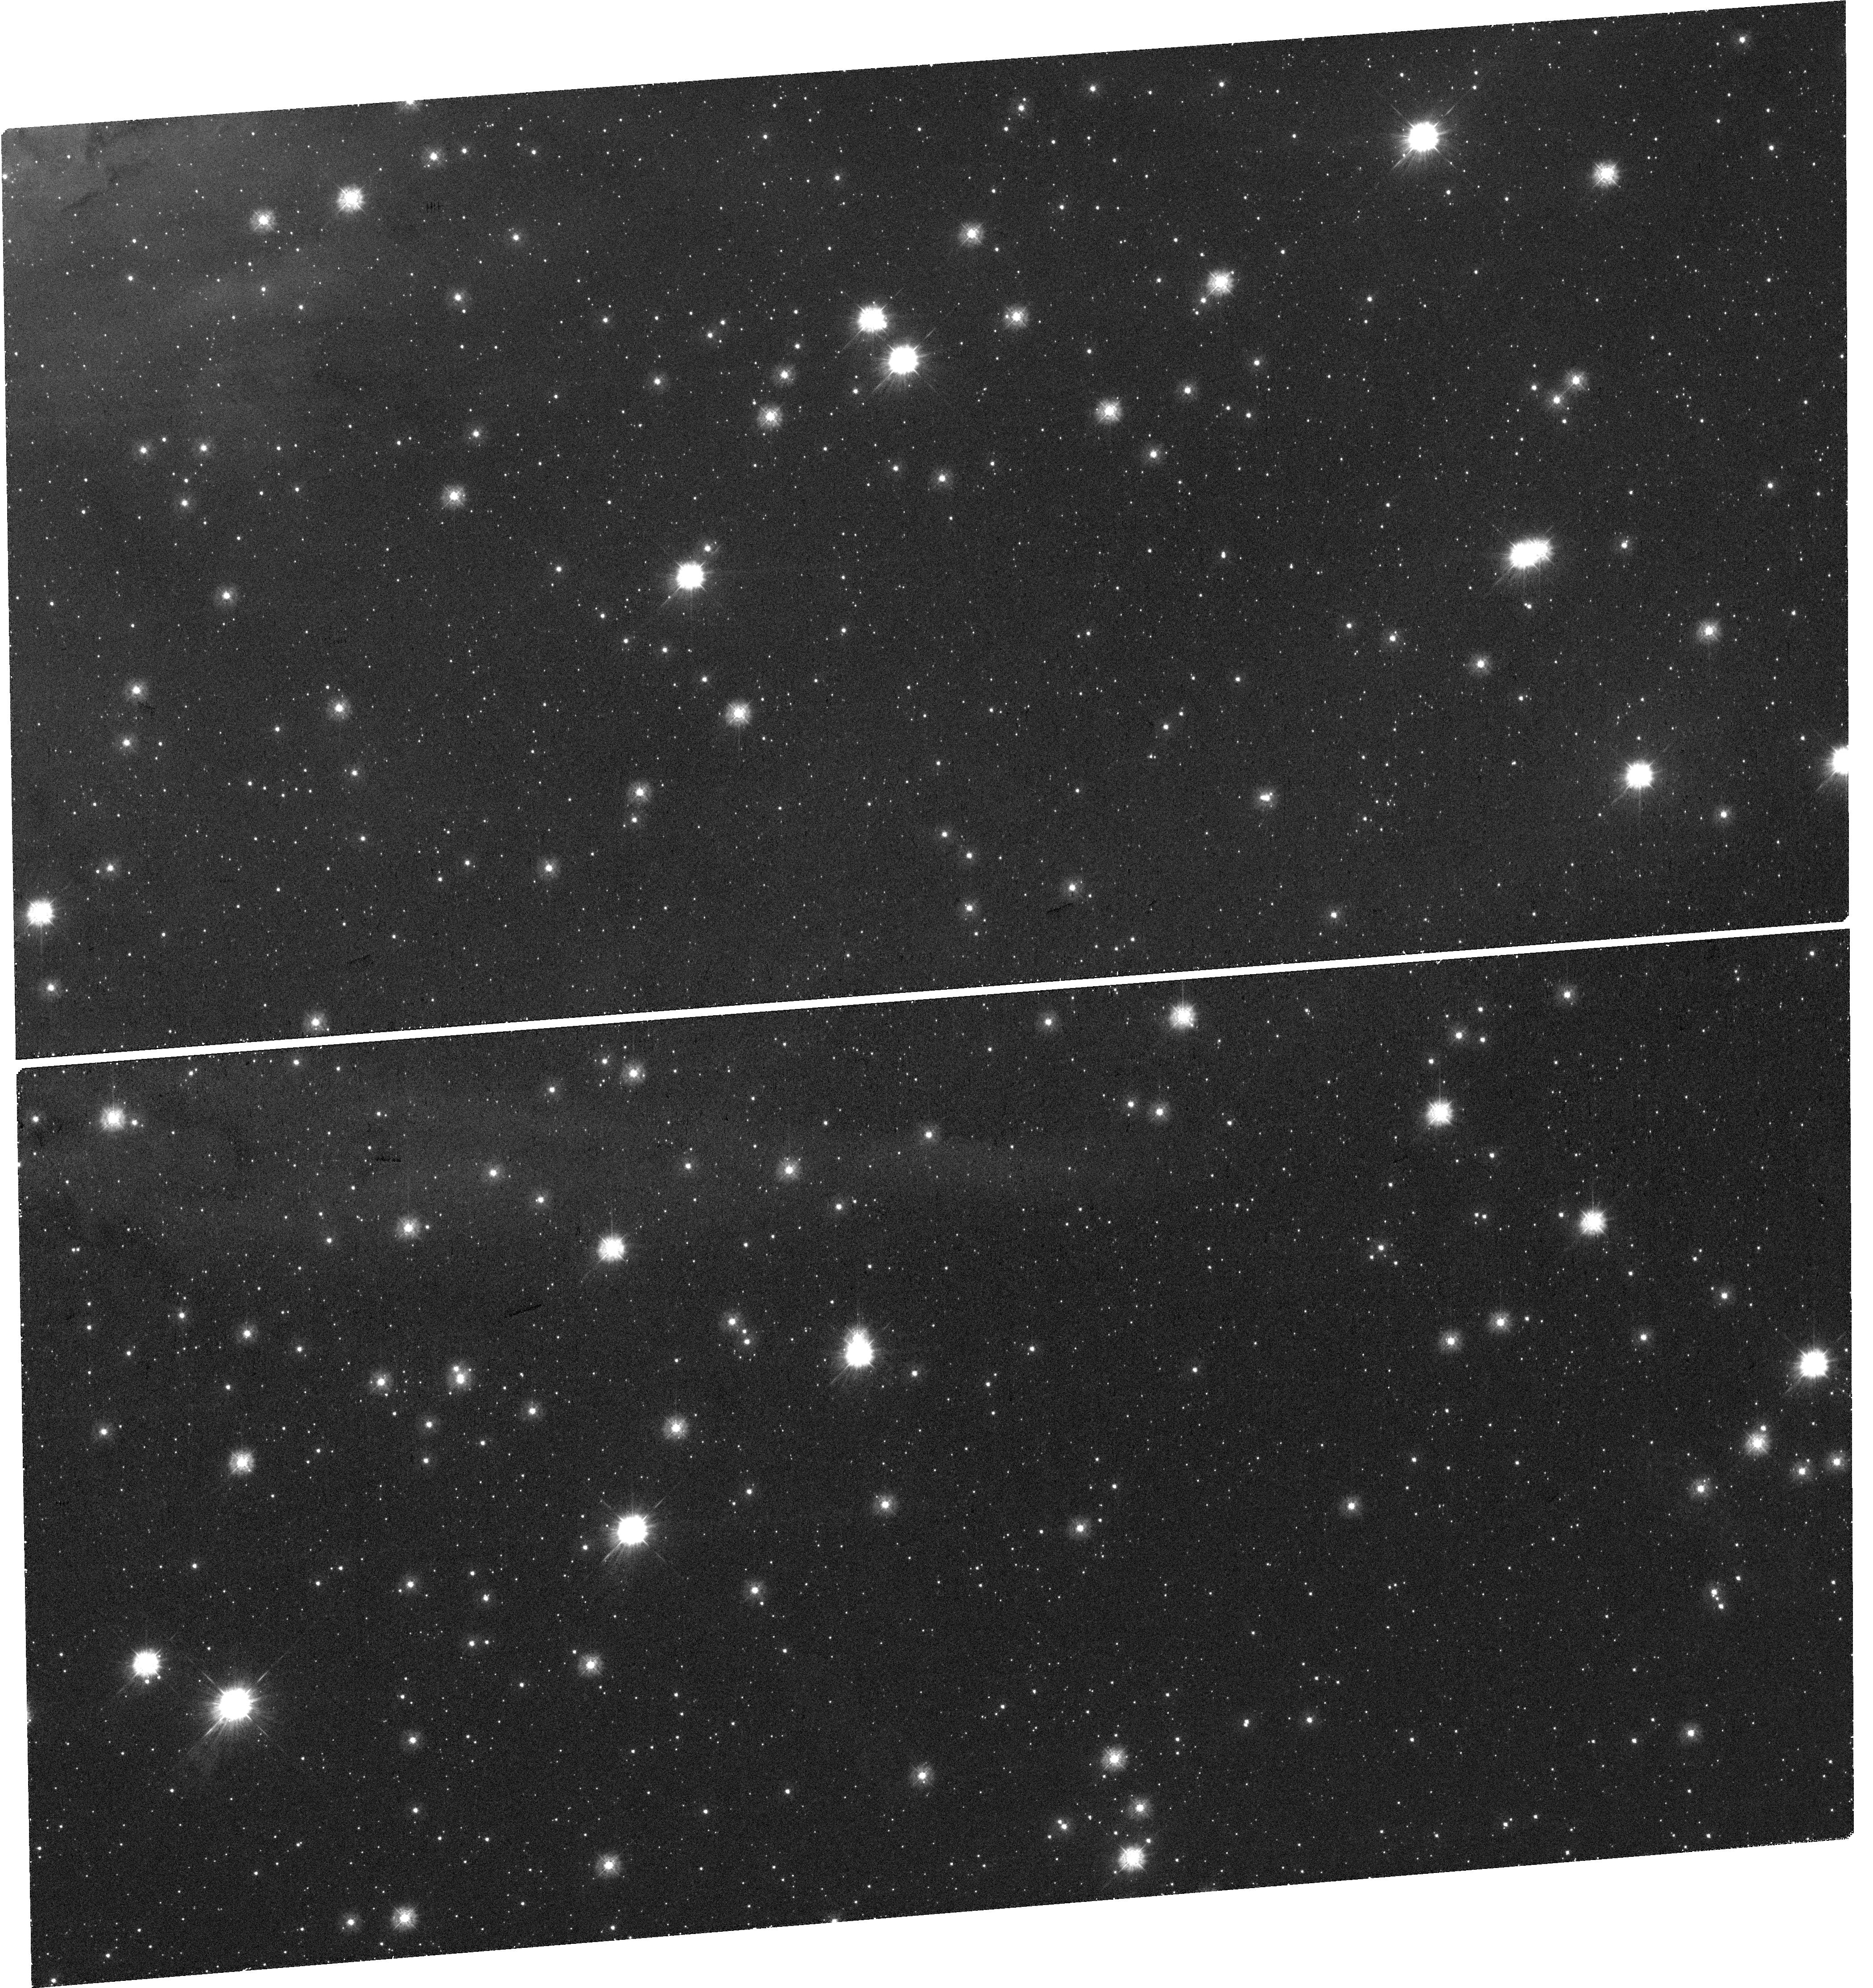
Target: NGC-346-3. Instrument: WFC3/UVIS. Filter: F275W. Exposure: 36 min. Observation ID: hst_17118_03_wfc3_uvis_f275w_if1h03

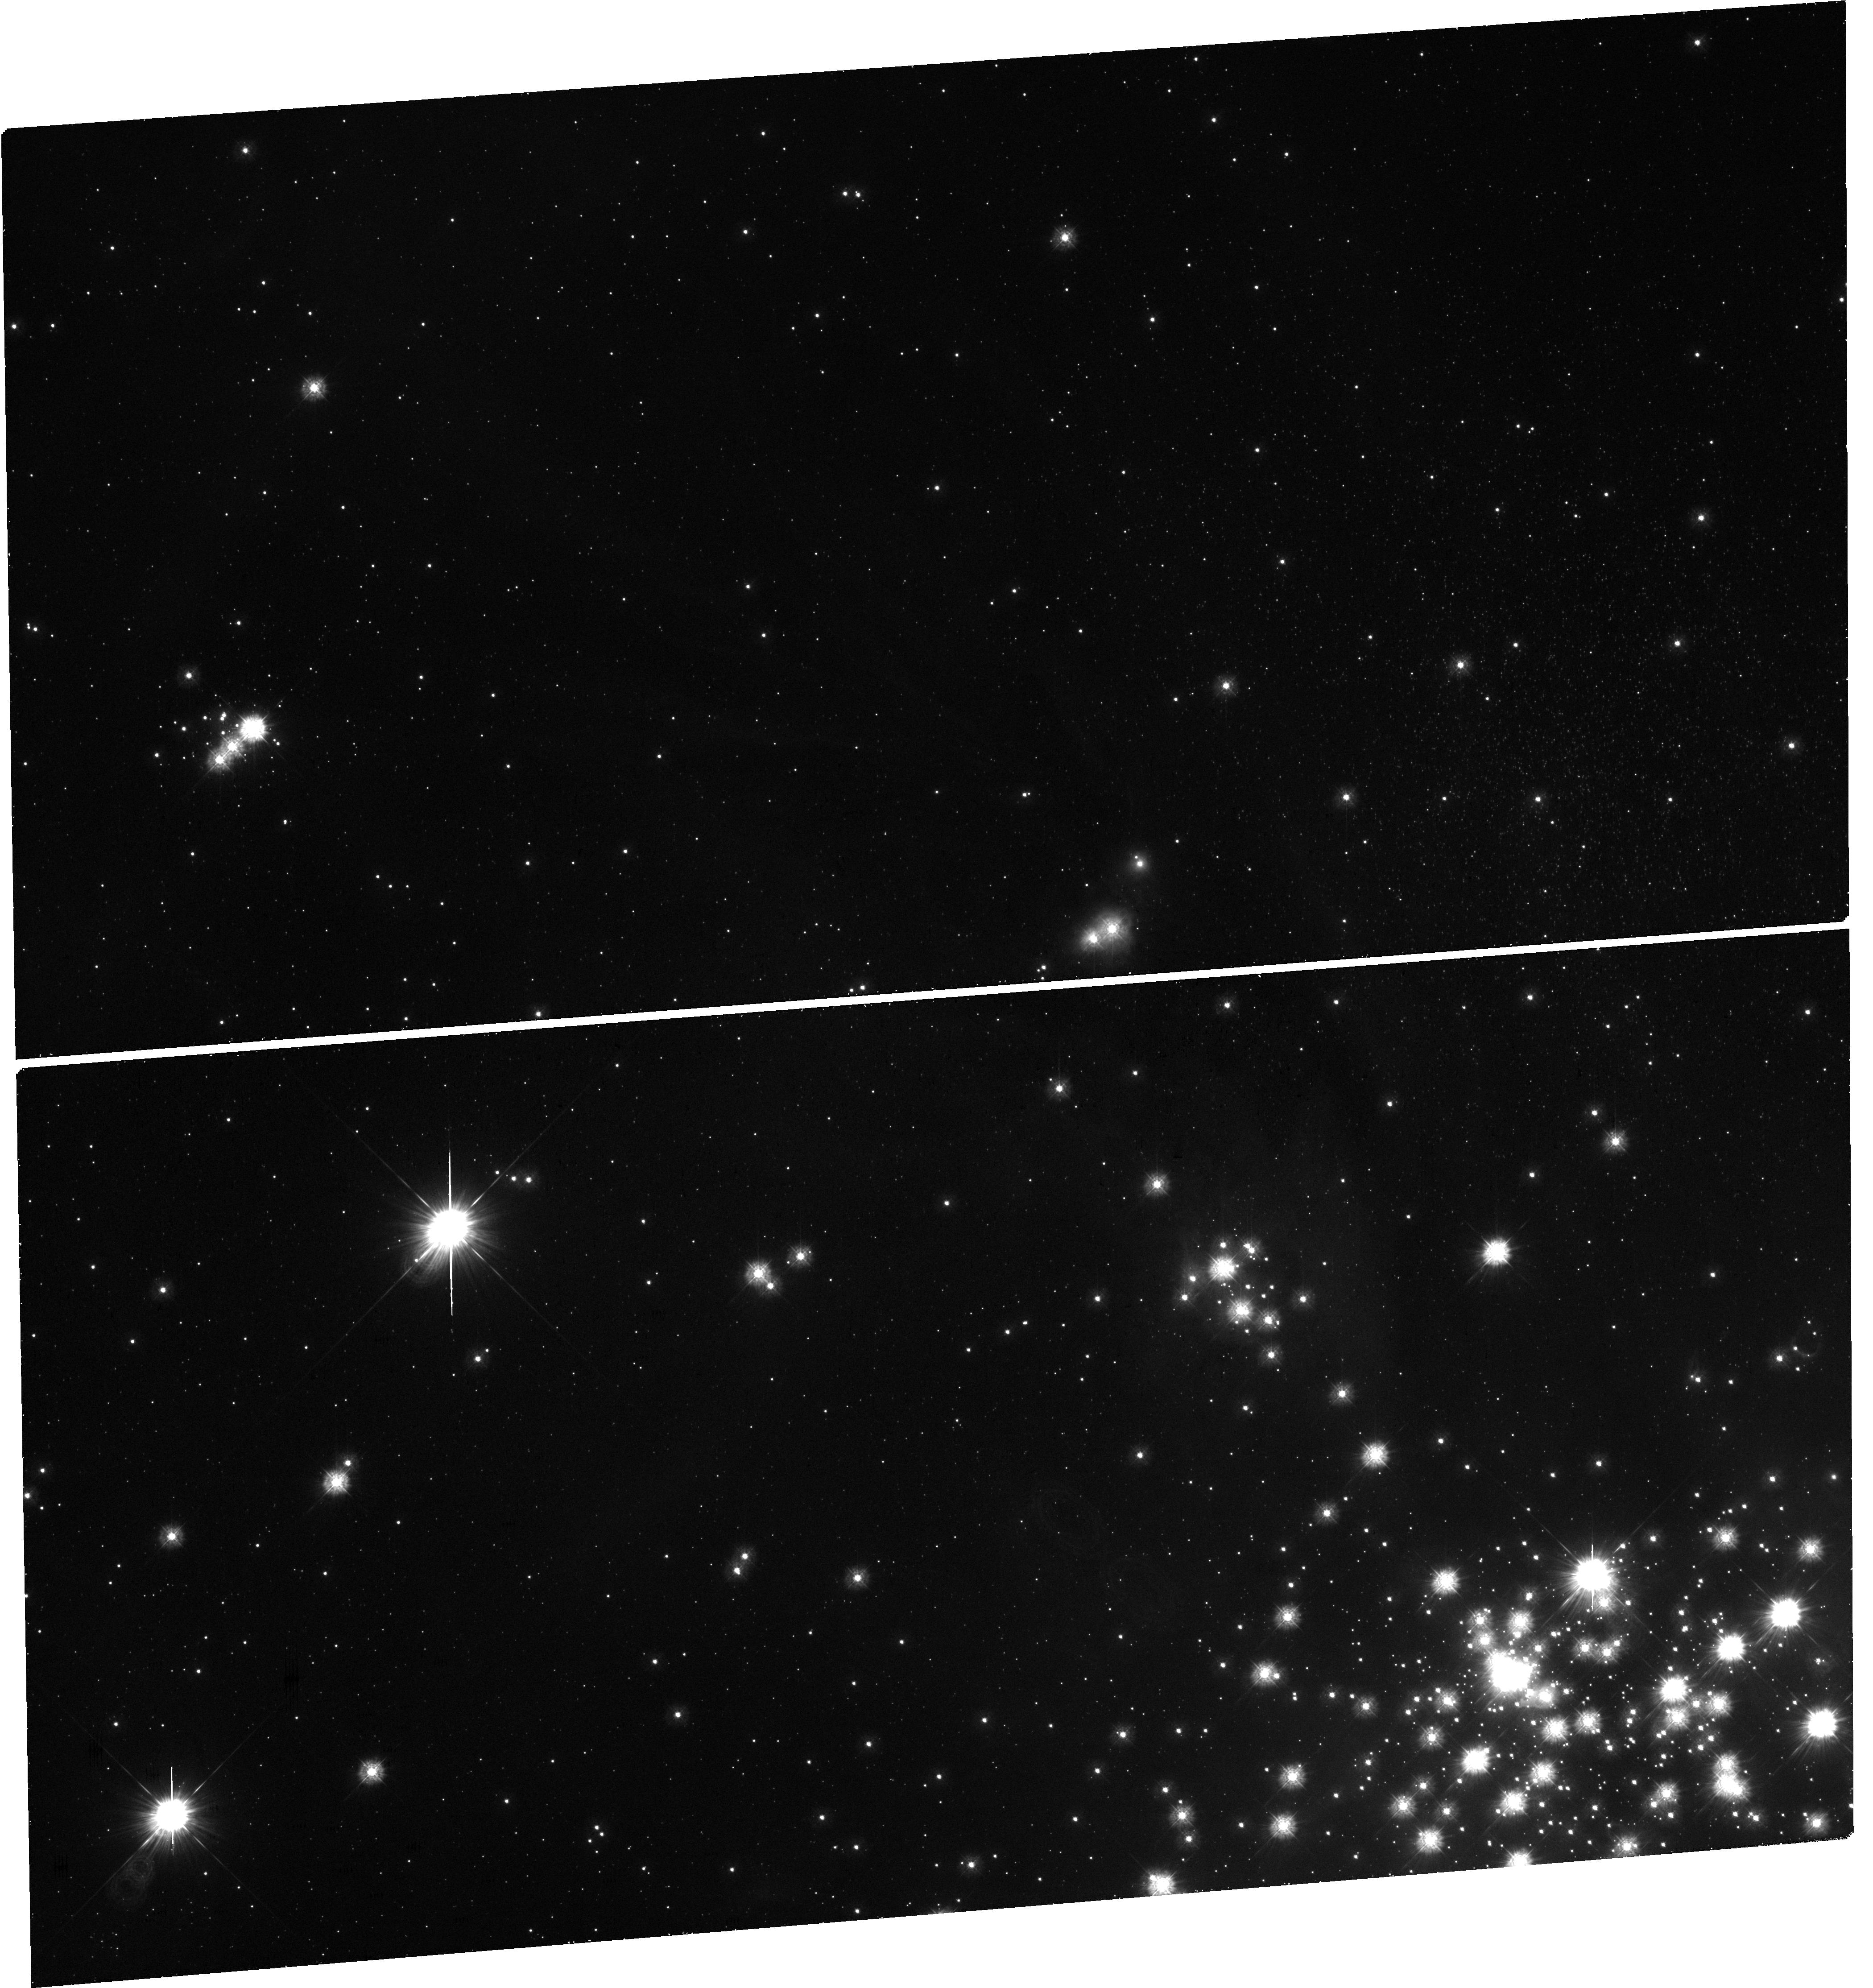
Target: NGC-346-1. Instrument: WFC3/UVIS. Filter: F275W. Exposure: 36 min. Observation ID: hst_17118_01_wfc3_uvis_f275w_if1h01

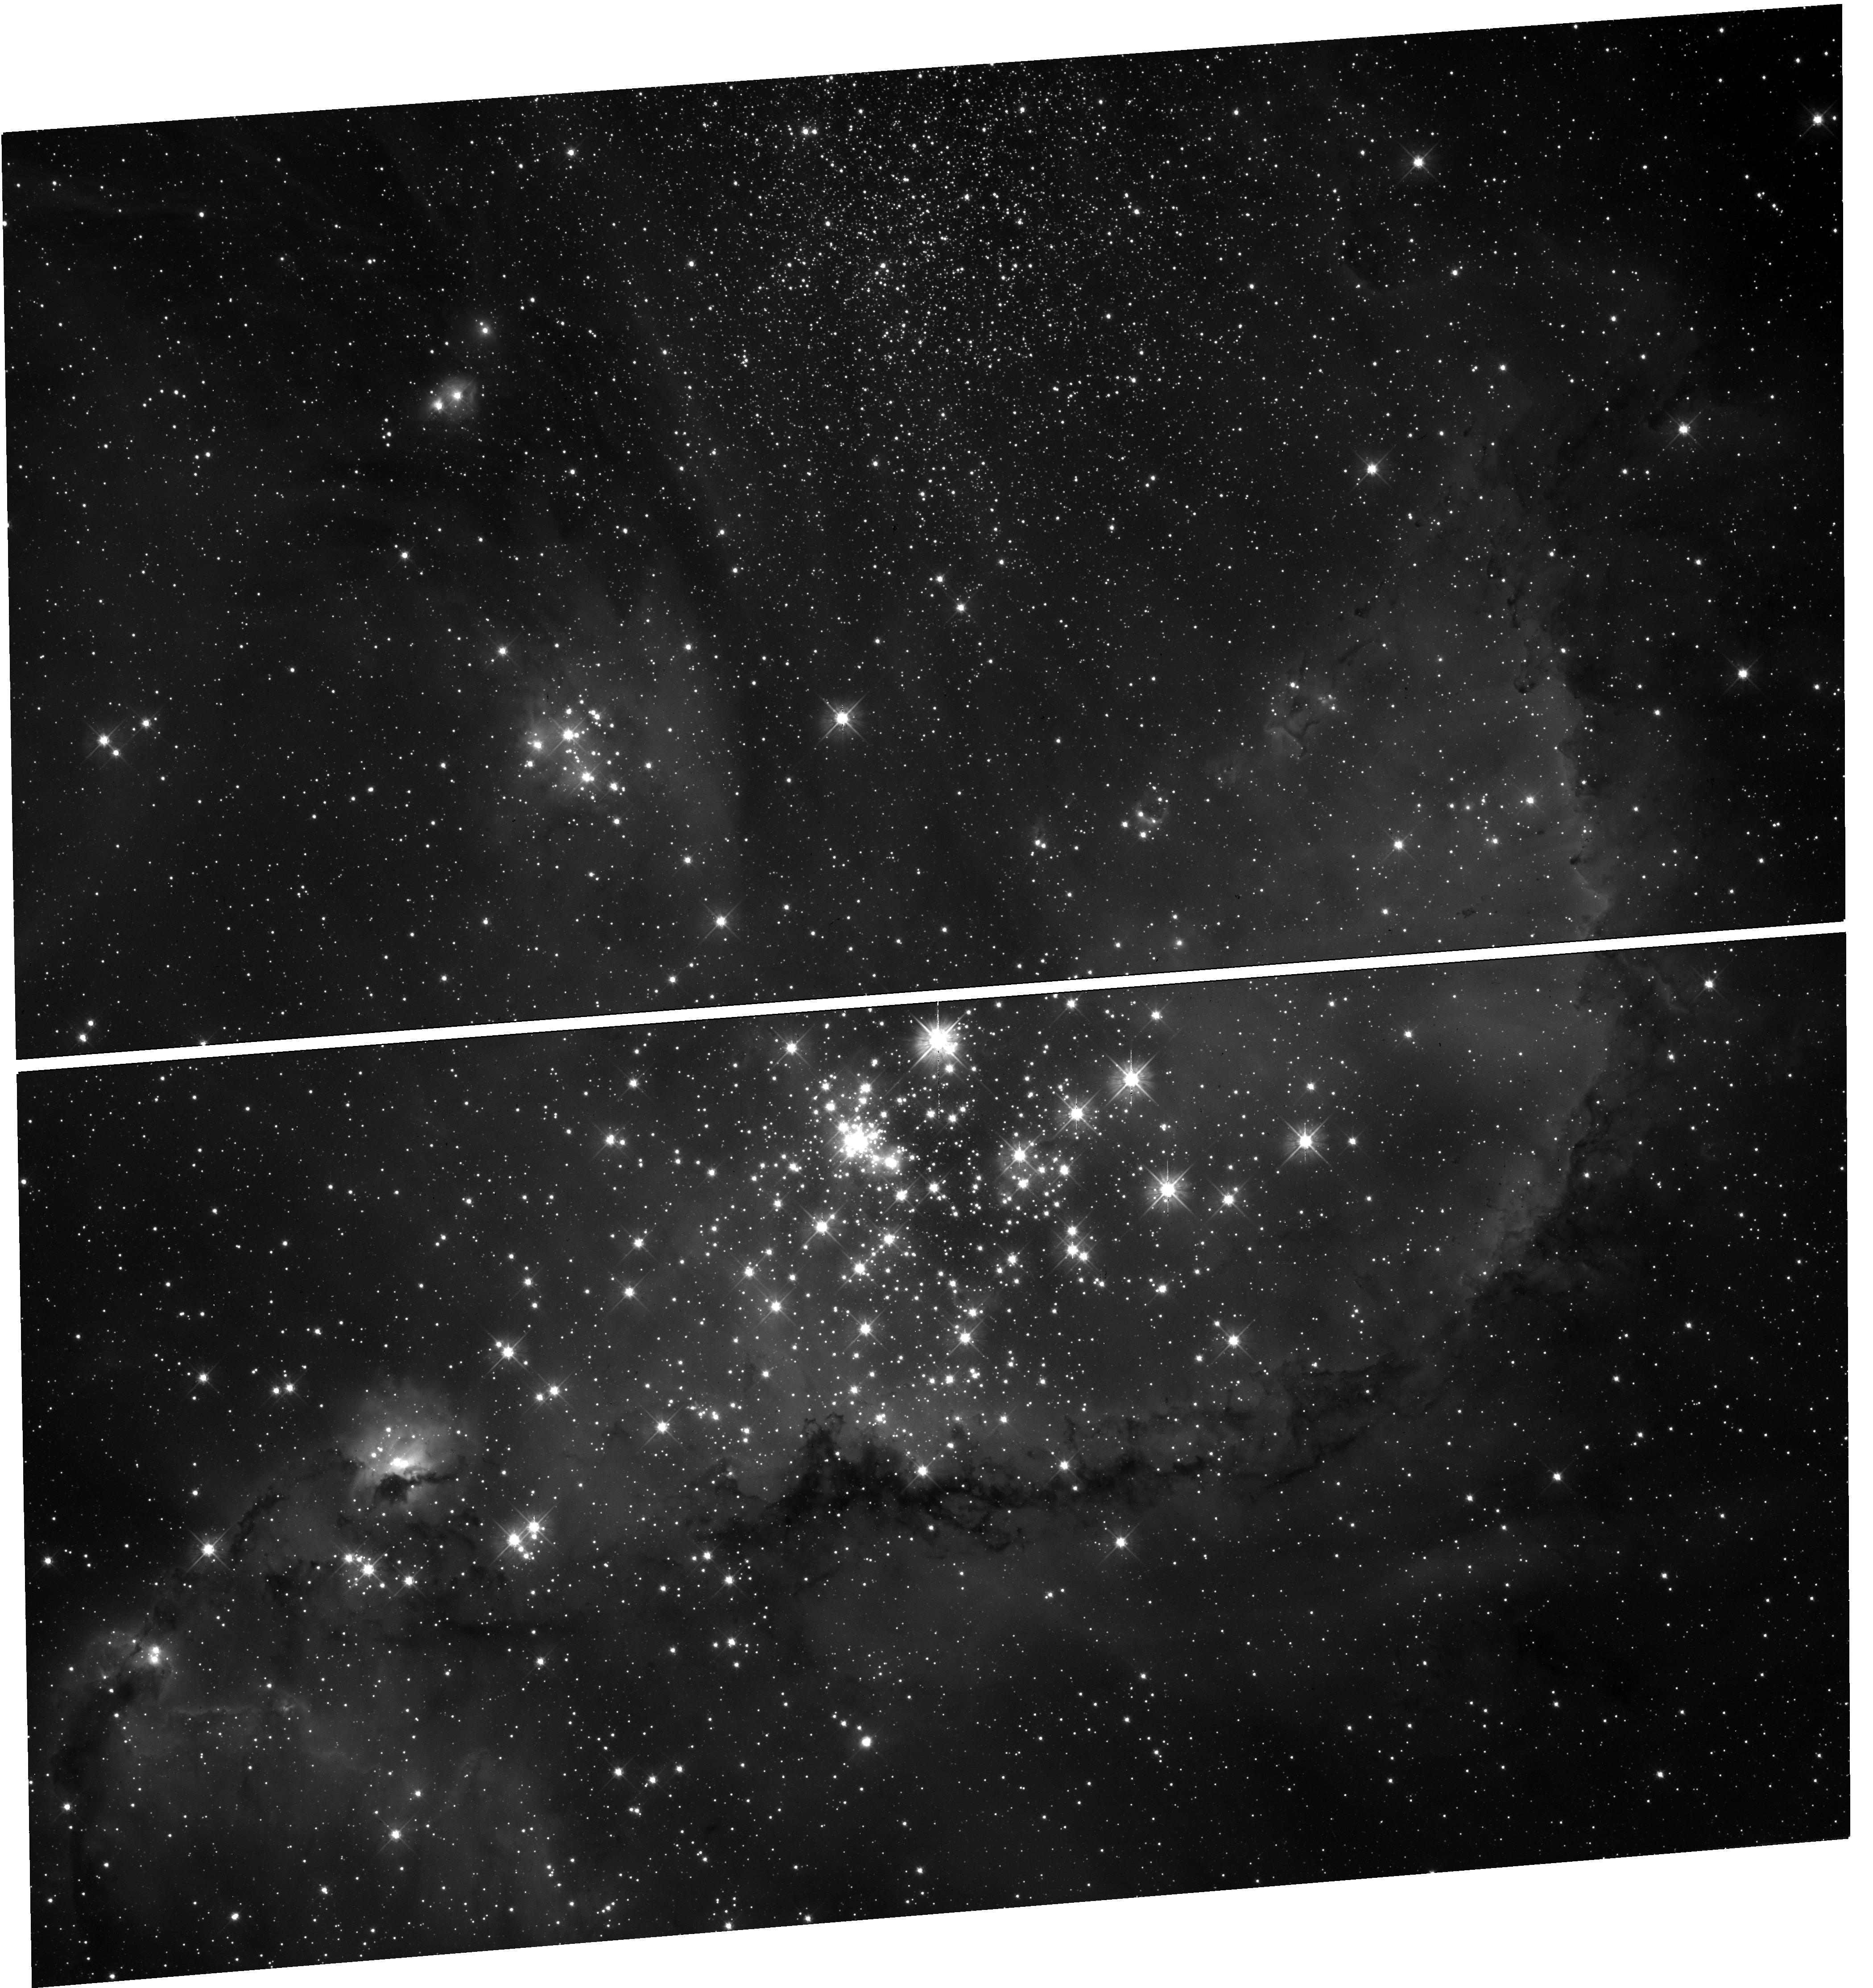
Target: NGC-346-2. Instrument: WFC3/UVIS. Filter: F475W. Exposure: 20 min. Observation ID: hst_17118_02_wfc3_uvis_f475w_if1h02

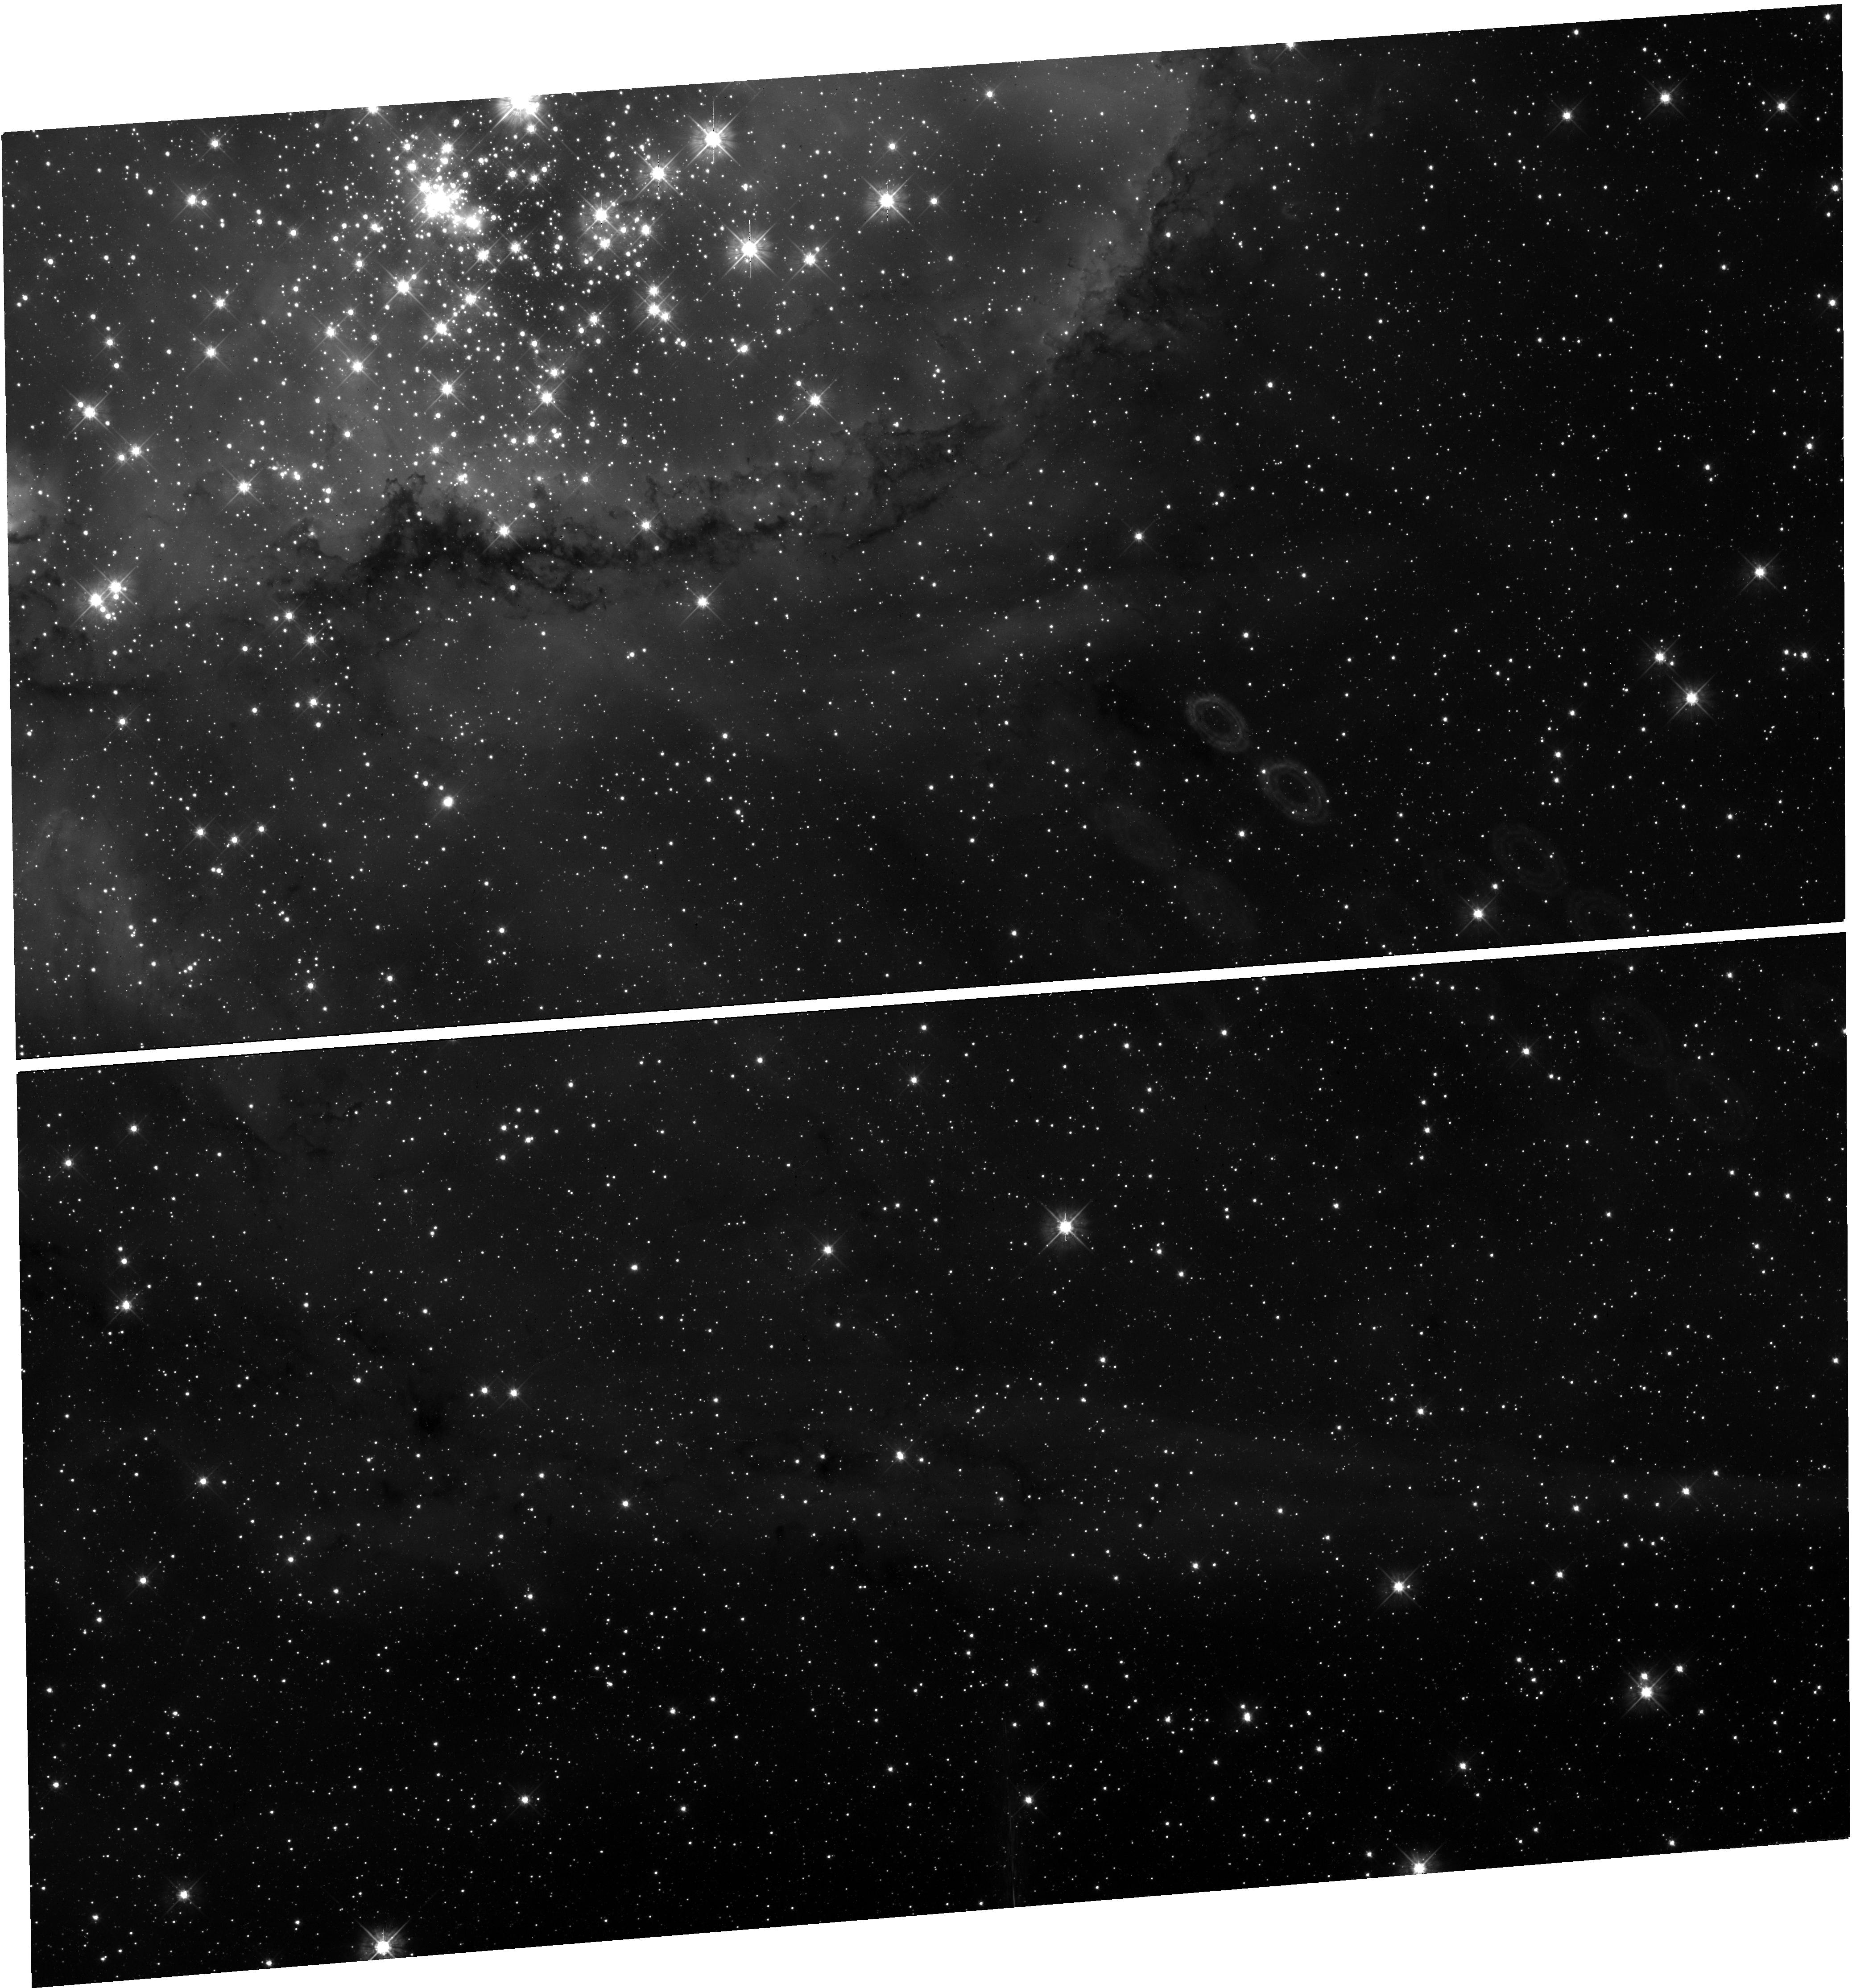
Target: NGC-346-4. Instrument: WFC3/UVIS. Filter: F475W. Exposure: 20 min. Observation ID: hst_17118_04_wfc3_uvis_f475w_if1h04

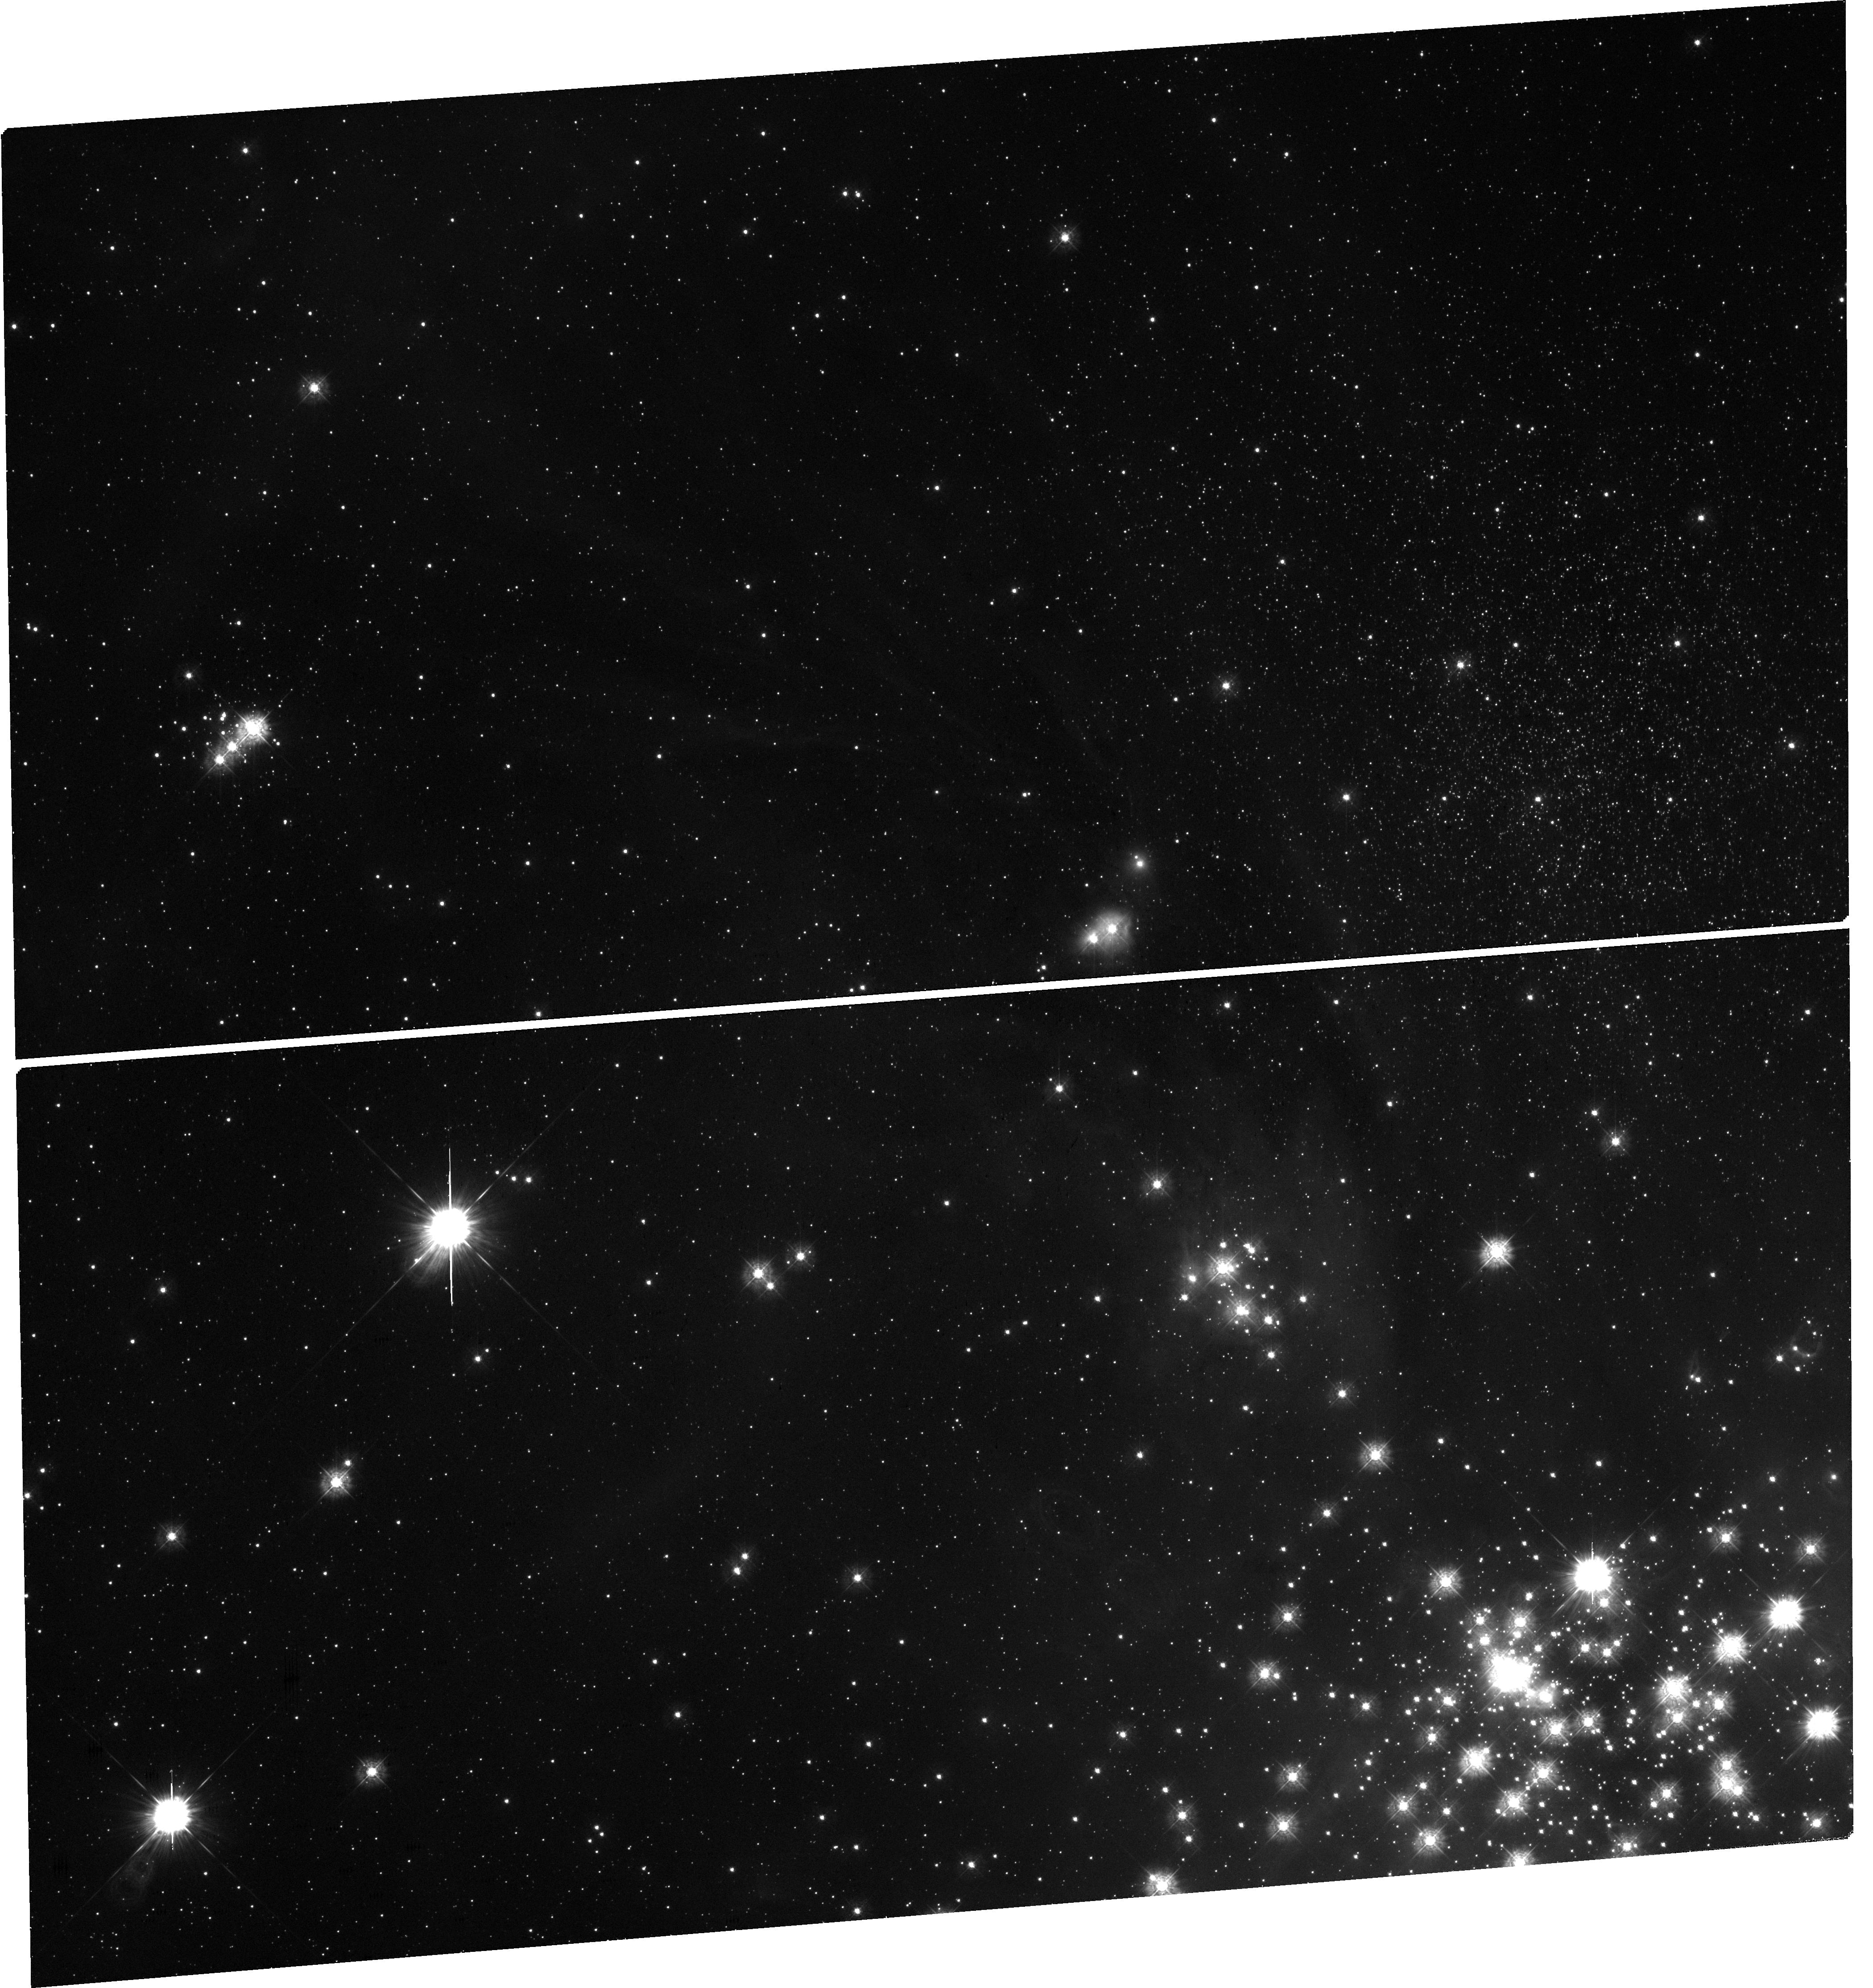
Target: NGC-346-1. Instrument: WFC3/UVIS. Filter: F336W. Exposure: 23 min. Observation ID: hst_17118_01_wfc3_uvis_f336w_if1h01

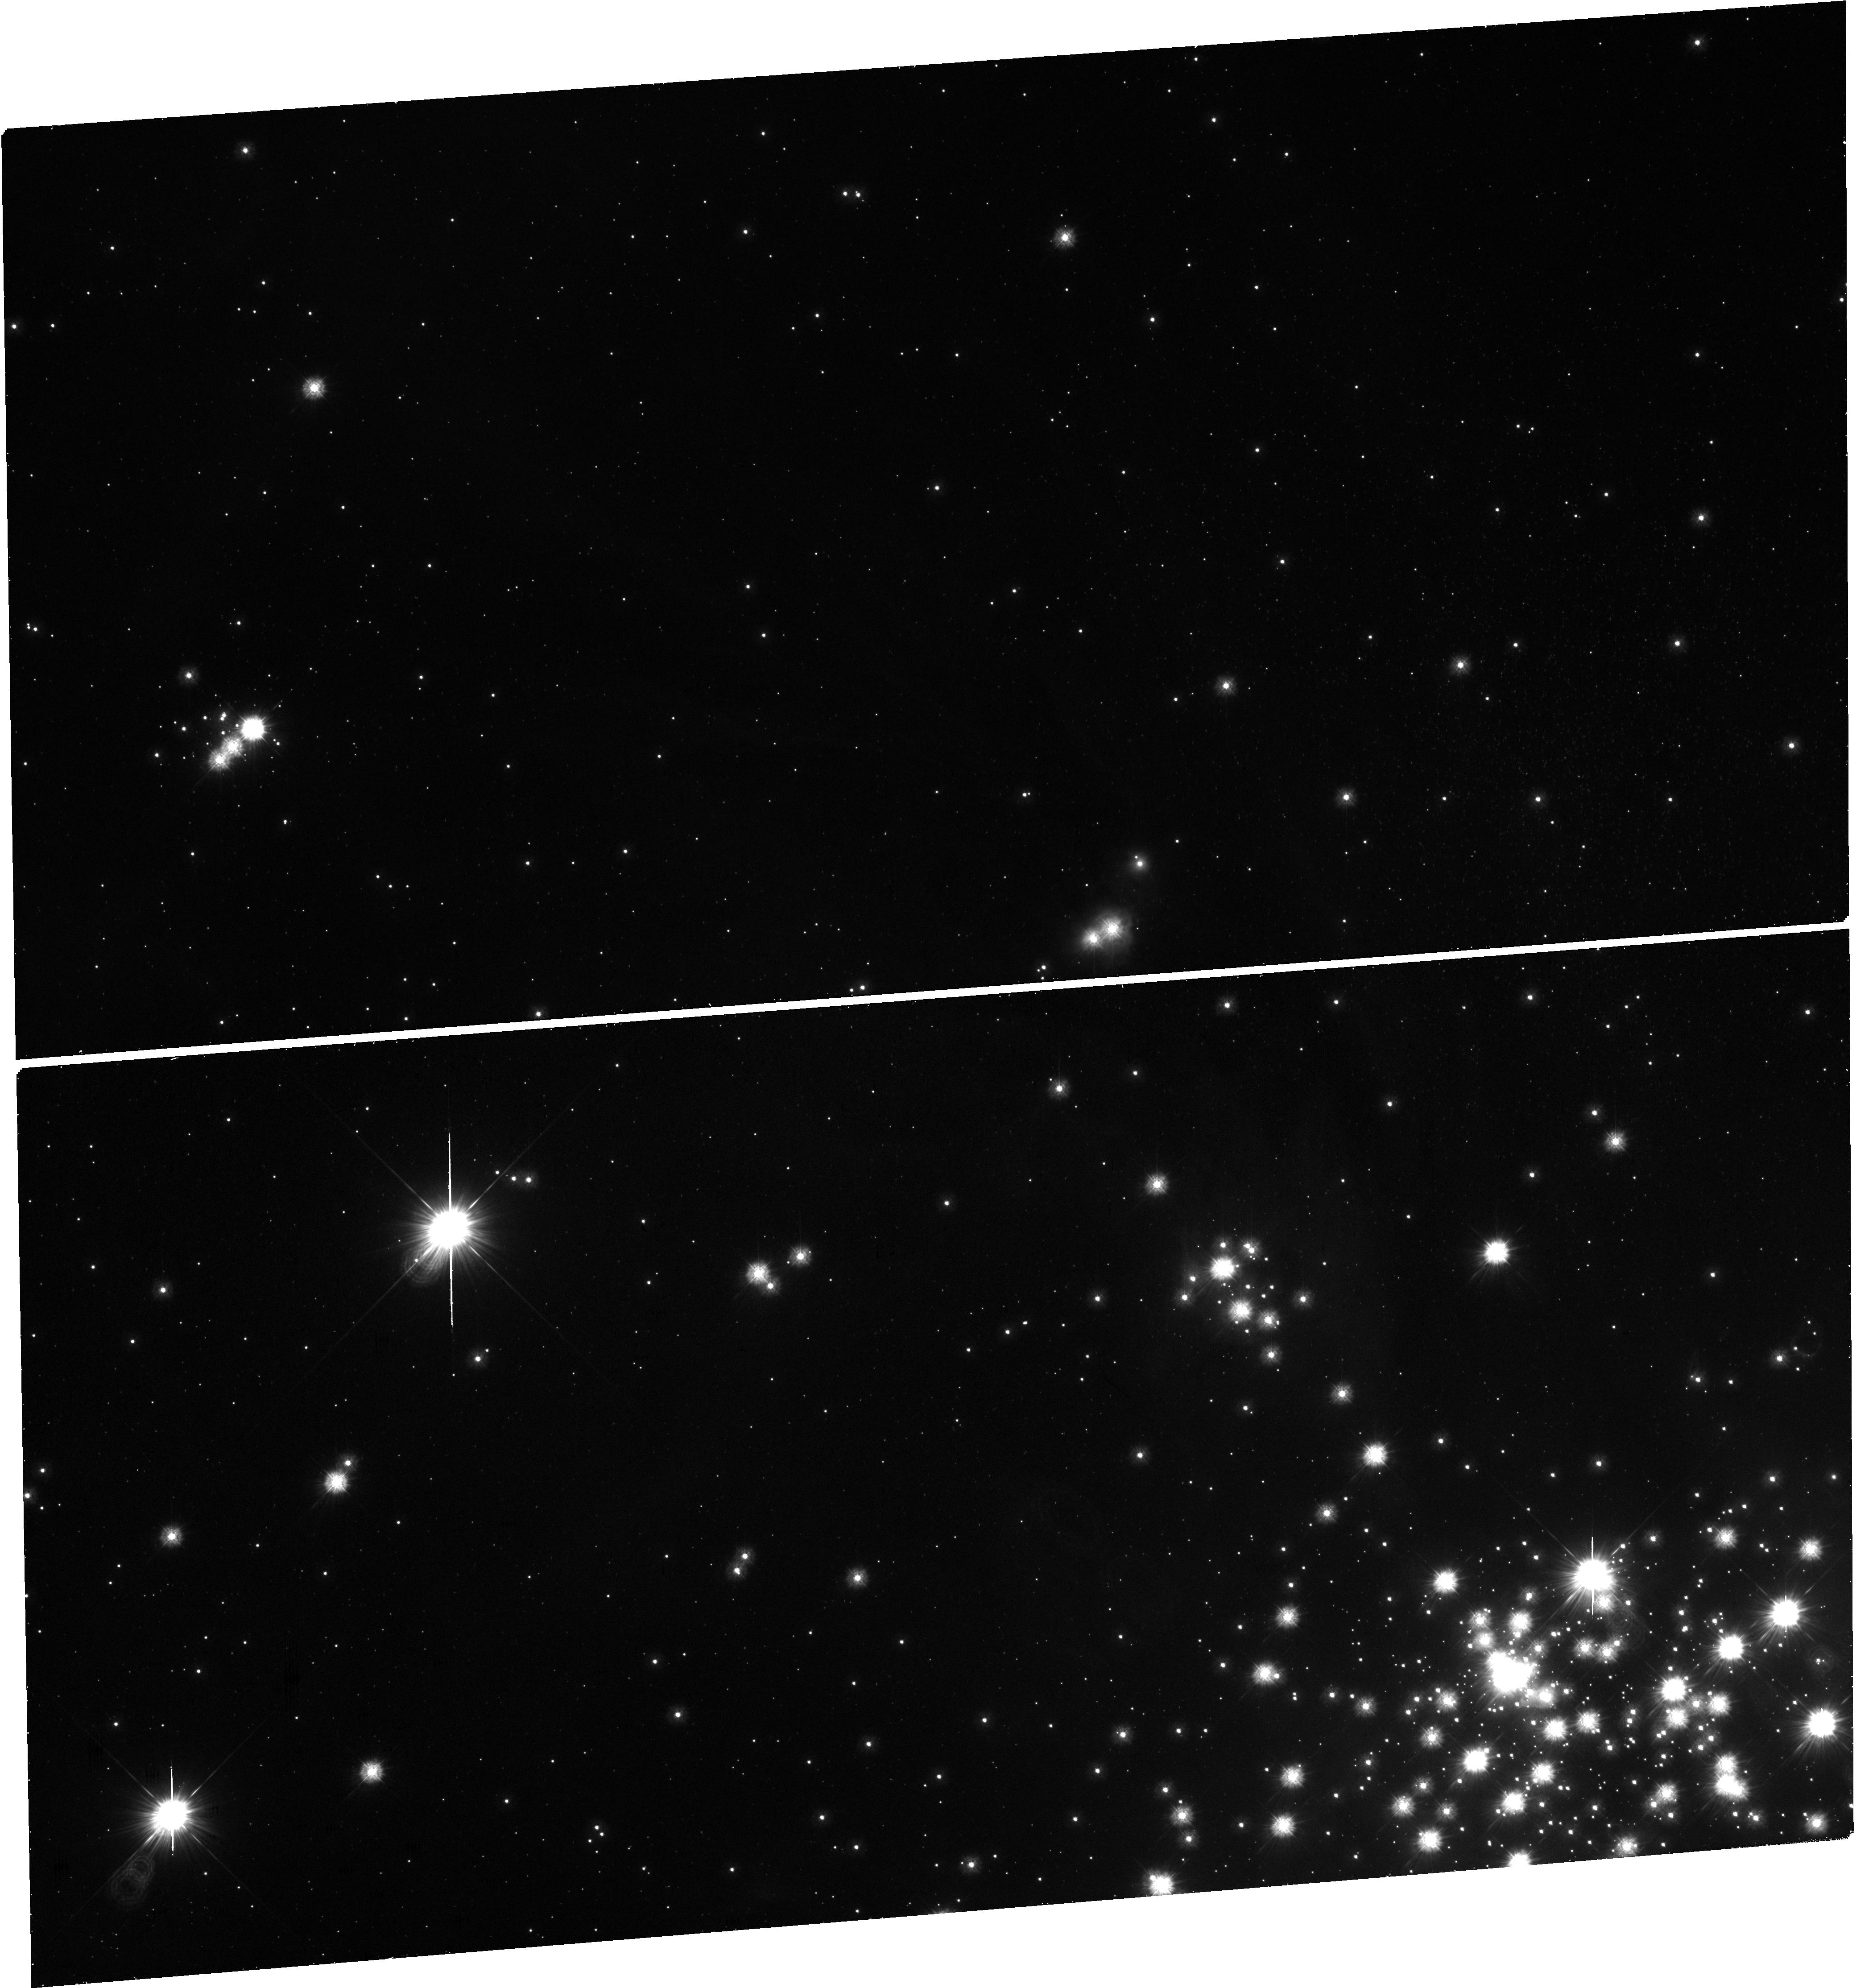
Target: NGC-346-1. Instrument: WFC3/UVIS. Filter: F225W. Exposure: 46 min. Observation ID: hst_17118_01_wfc3_uvis_f225w_if1h01

Taming the BEAST of N66 to resolve how star formation shapes the interstellar medium at low metallicity (PI: Murray, Claire E.)

Although galaxies evolve by assembling the interstellar medium (ISM) into stars, standard gas tracers fail to account for the total ISM mass available for star formation. This is especially true at low metallicity and in strong radiation fields where dust shielding and dense molecular gas are scarce. Dust provides an independent tracer across phases, but its basic properties -- mass, grain size and extinction curve -- are poorly constrained between diverse environments. We propose to survey N66, the largest star-forming region in the low-metallicity Small Magellanic Cloud (SMC) with optical and ultraviolet imaging from Wide Field Camera 3. Along with archival imaging in the optical and IR from HST and JWST, we will constrain the intrinsic properties of resolved stars and the intervening dust independently from systematics of IR emission surveys and at 10x higher resolution. We will (1) quantify the influence of ionizing radiation fields on fundamental dust properties (2) map the ISM mass independently of emission systematics to quantify the nature of ``dark" gas at low metallicity. HST is the only observatory with the superb resolution and UV sensitivity necessary for these objectives, and N66 is the perfect laboratory for quantifying the influence of star formation activity on the structure of the ISM in the SMC, an excellent prototype for galaxies in the distant Universe.